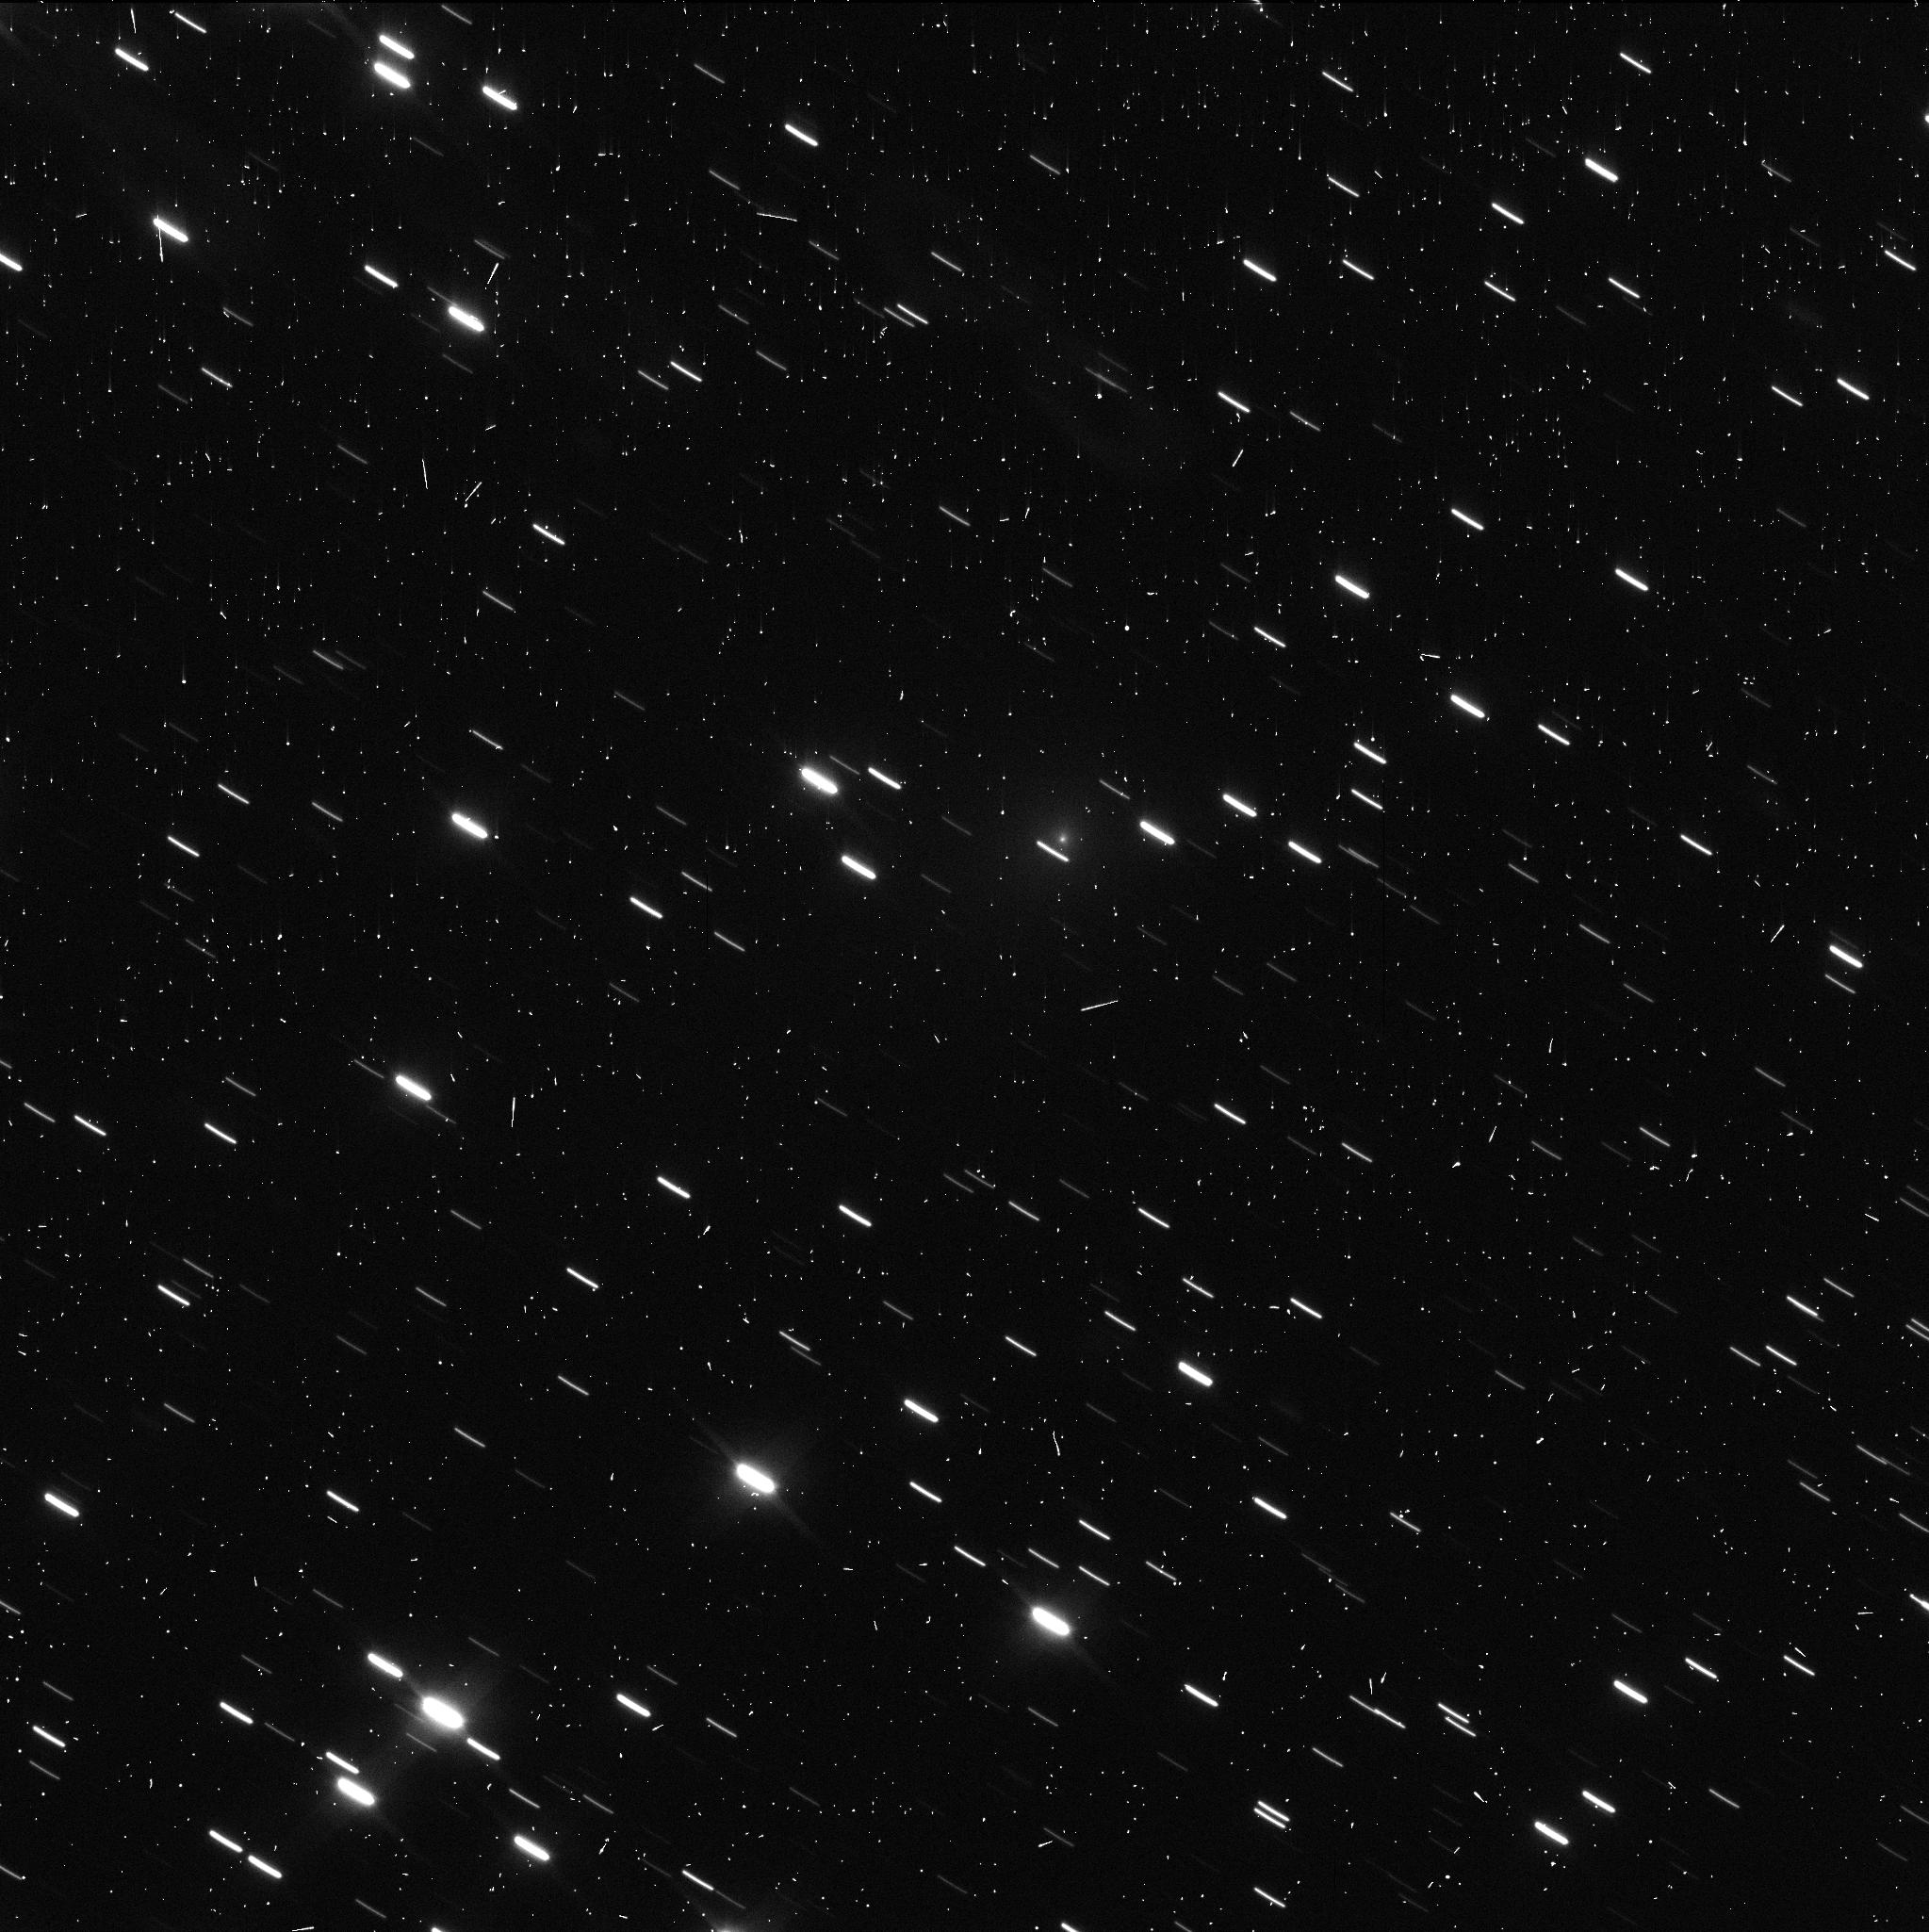
Target: C2019-Q4-V12. Instrument: WFC3/UVIS. Filter: F350LP. Exposure: 4 min. Observation ID: ie8o13dtq

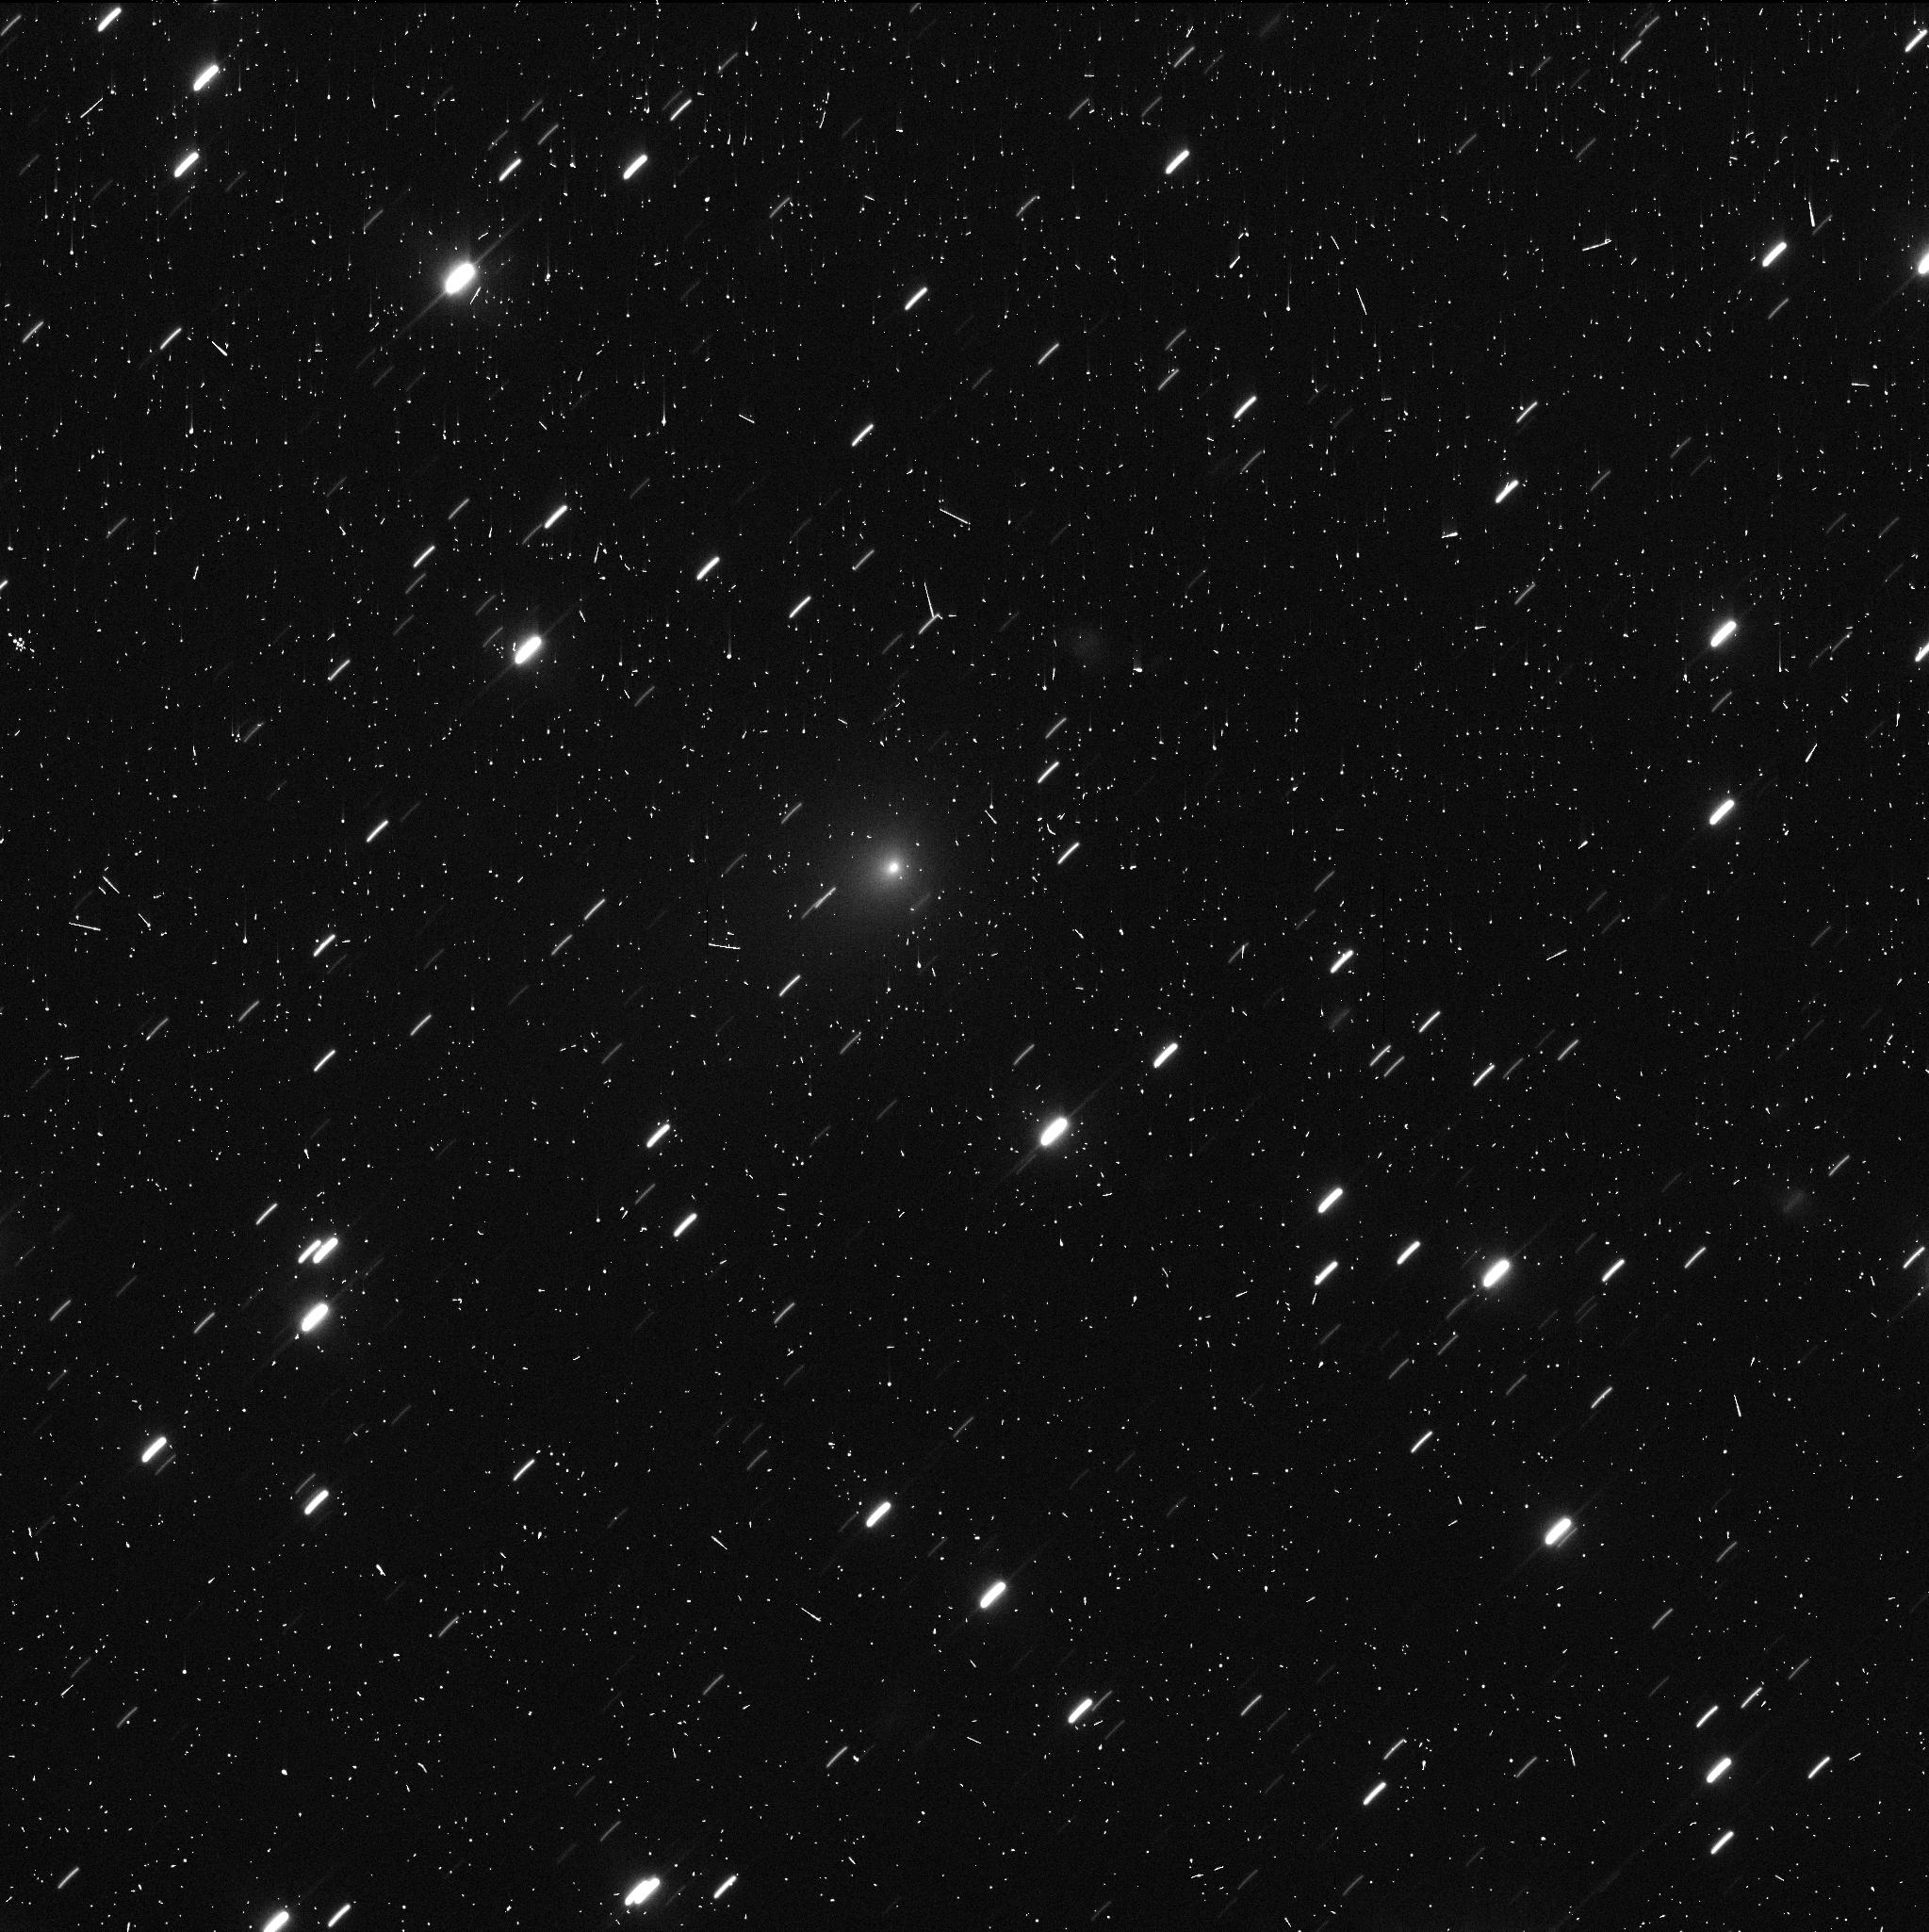
Target: C2019-Q4-V11. Instrument: WFC3/UVIS. Filter: F350LP. Exposure: 4 min. Observation ID: ie8o11d8q

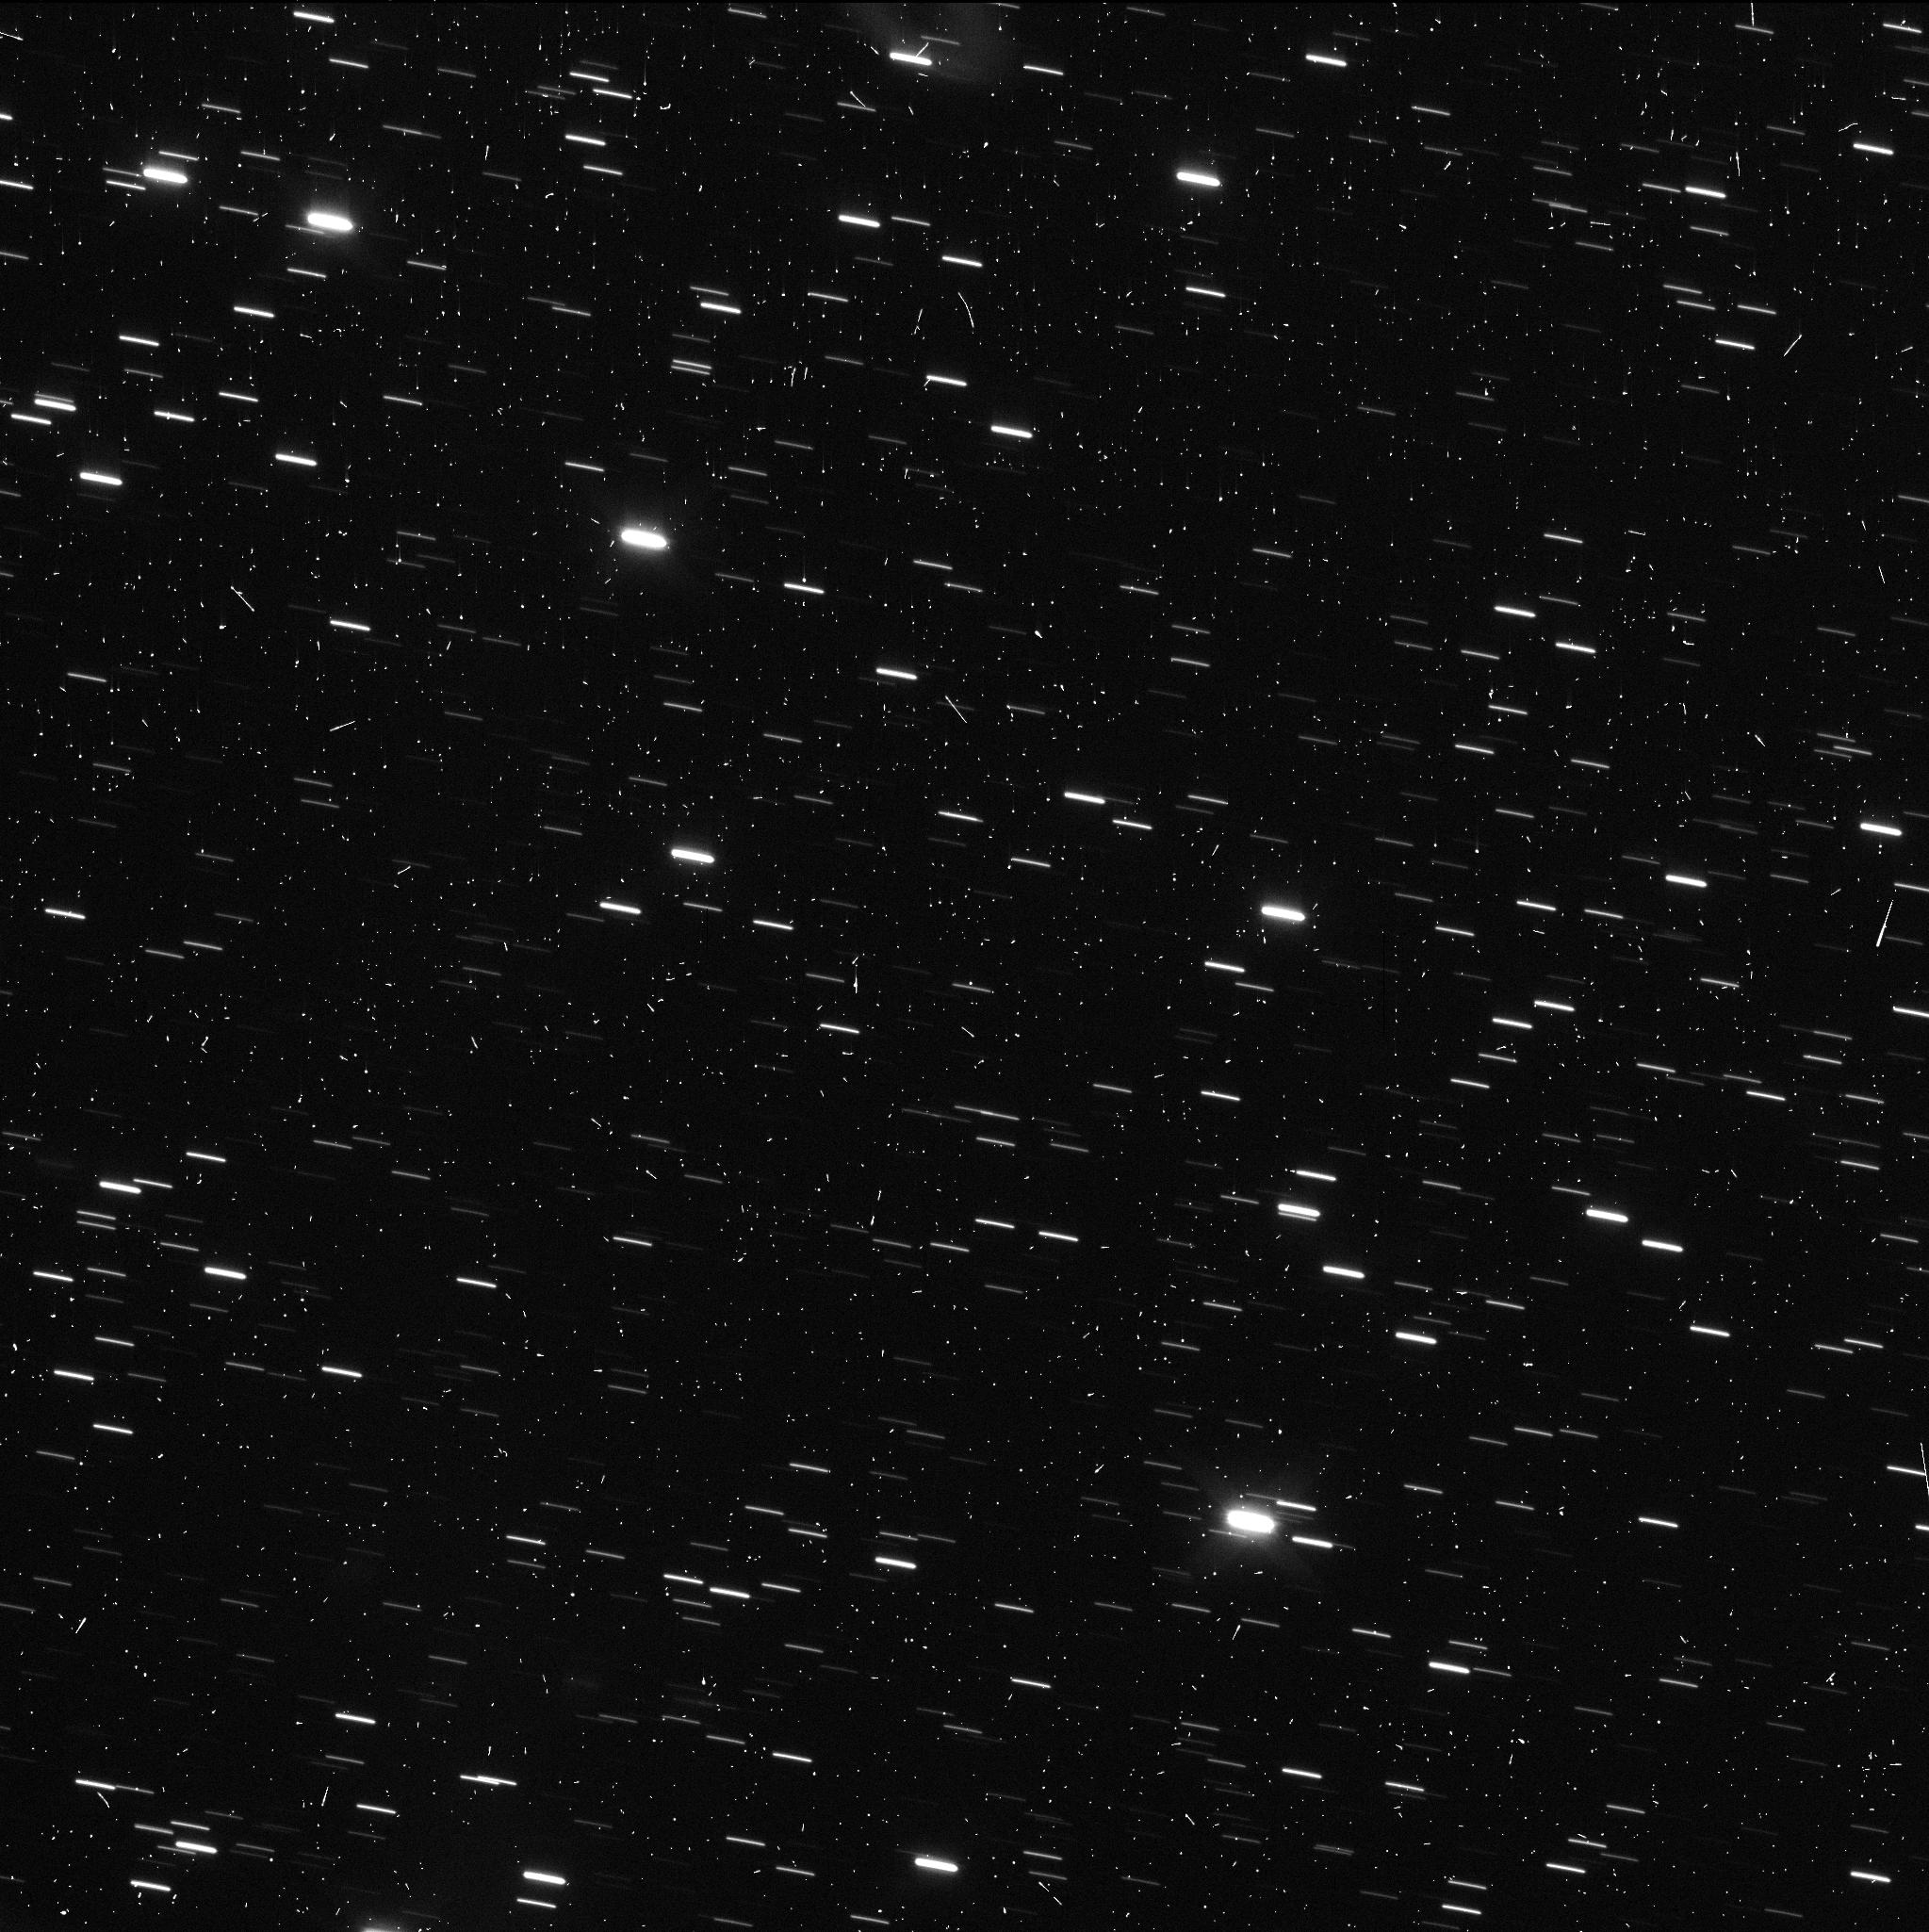
Target: C2019-Q4-V12. Instrument: WFC3/UVIS. Filter: F350LP. Exposure: 4 min. Observation ID: ie8o15n4q

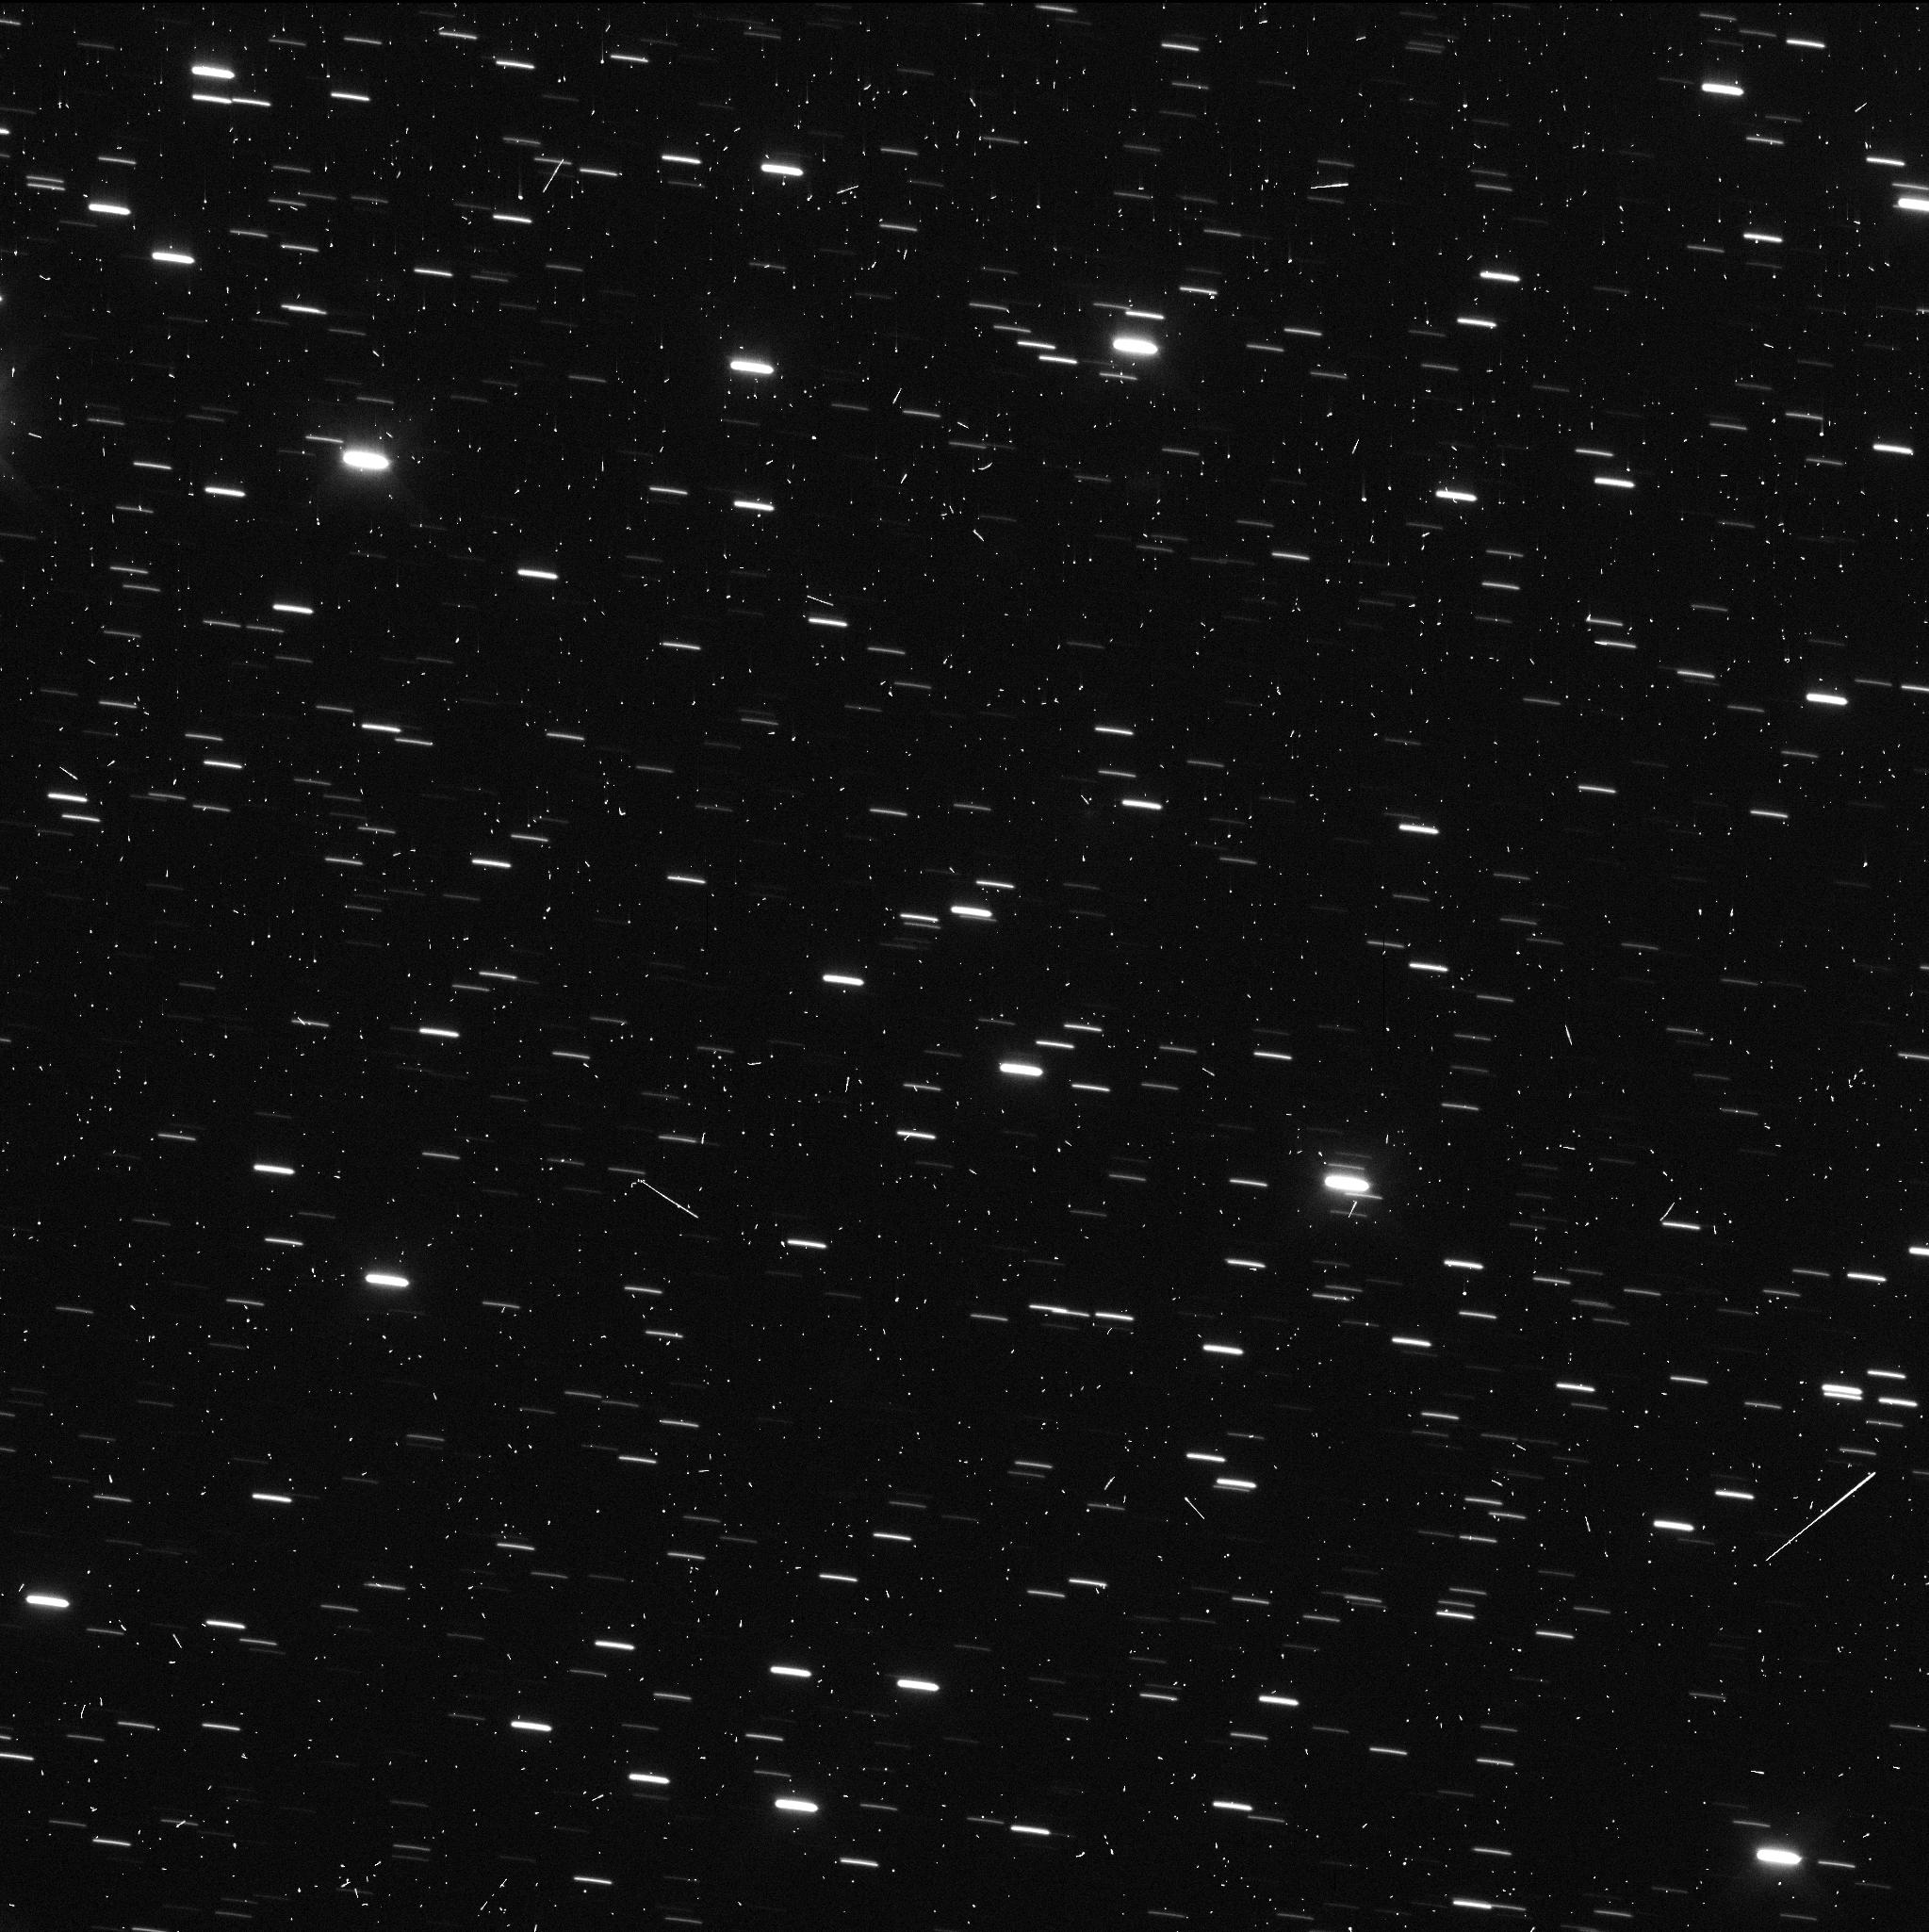
Target: C2019-Q4-V12. Instrument: WFC3/UVIS. Filter: F350LP. Exposure: 4 min. Observation ID: ie8o14b3q

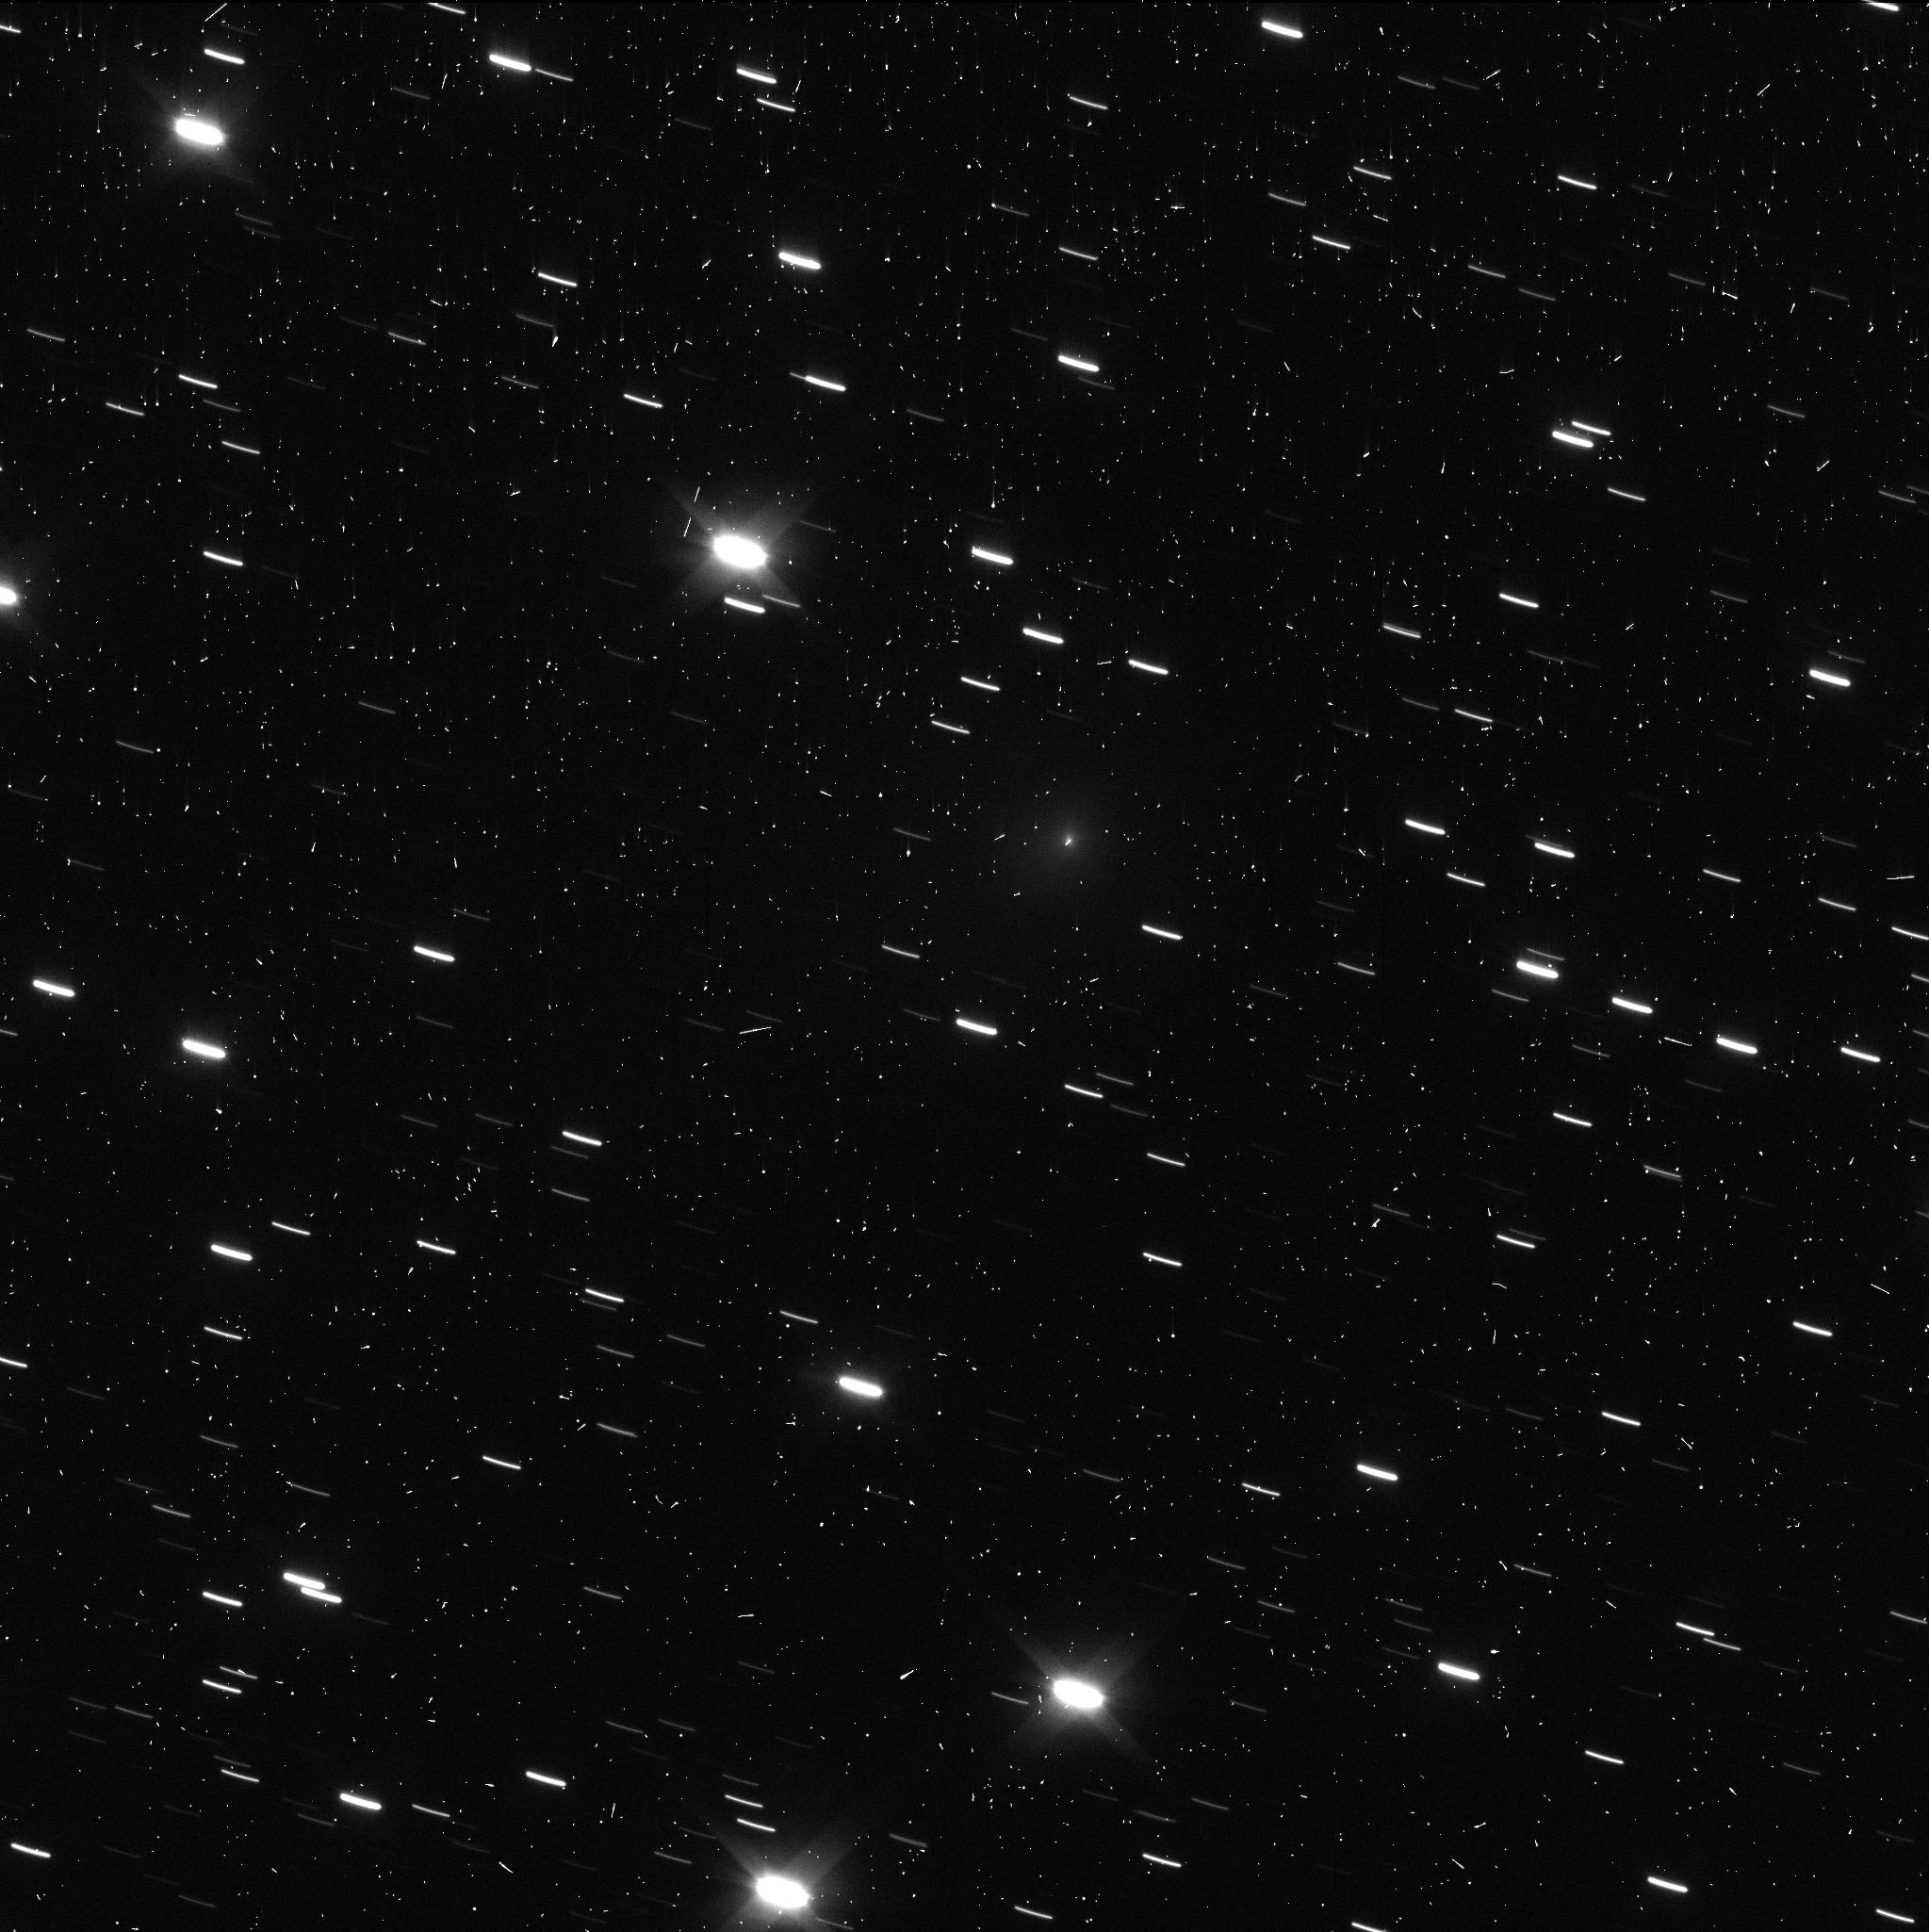
Target: C2019-Q4-V12. Instrument: WFC3/UVIS. Filter: F350LP. Exposure: 4 min. Observation ID: ie8o12dhq

Optical Evolution of Interstellar Object 2I/Borisov (PI: Jewitt, David)

We propose a 5 orbit study designed to continue characterization of the changing activity of interstellar object 2I/Borisov (formerly C/2019 Q4) in the post-perihelion phase. We will assess the dust particle ejection using data from a range of viewing perspectives as input to an established Monte Carlo dynamics model, to infer particle size, size distribution, velocity and velocity distribution, for comparison with dust populations in solar system comets. Observations as the HST crosses the projected orbit plane will probe the out-of-plane distribution of dust. As the comet recedes (to 6 AU at the end of Cycle 27) and consequently cools and fades, we will probe the near-nucleus region with less and less contamination by dust. The proposed observations capitalize on the high angular resolution of HST, and will extend time-sequence observations of this unique object obtained in public-domain data with the same observational set-up under GO 16009 and 16041.